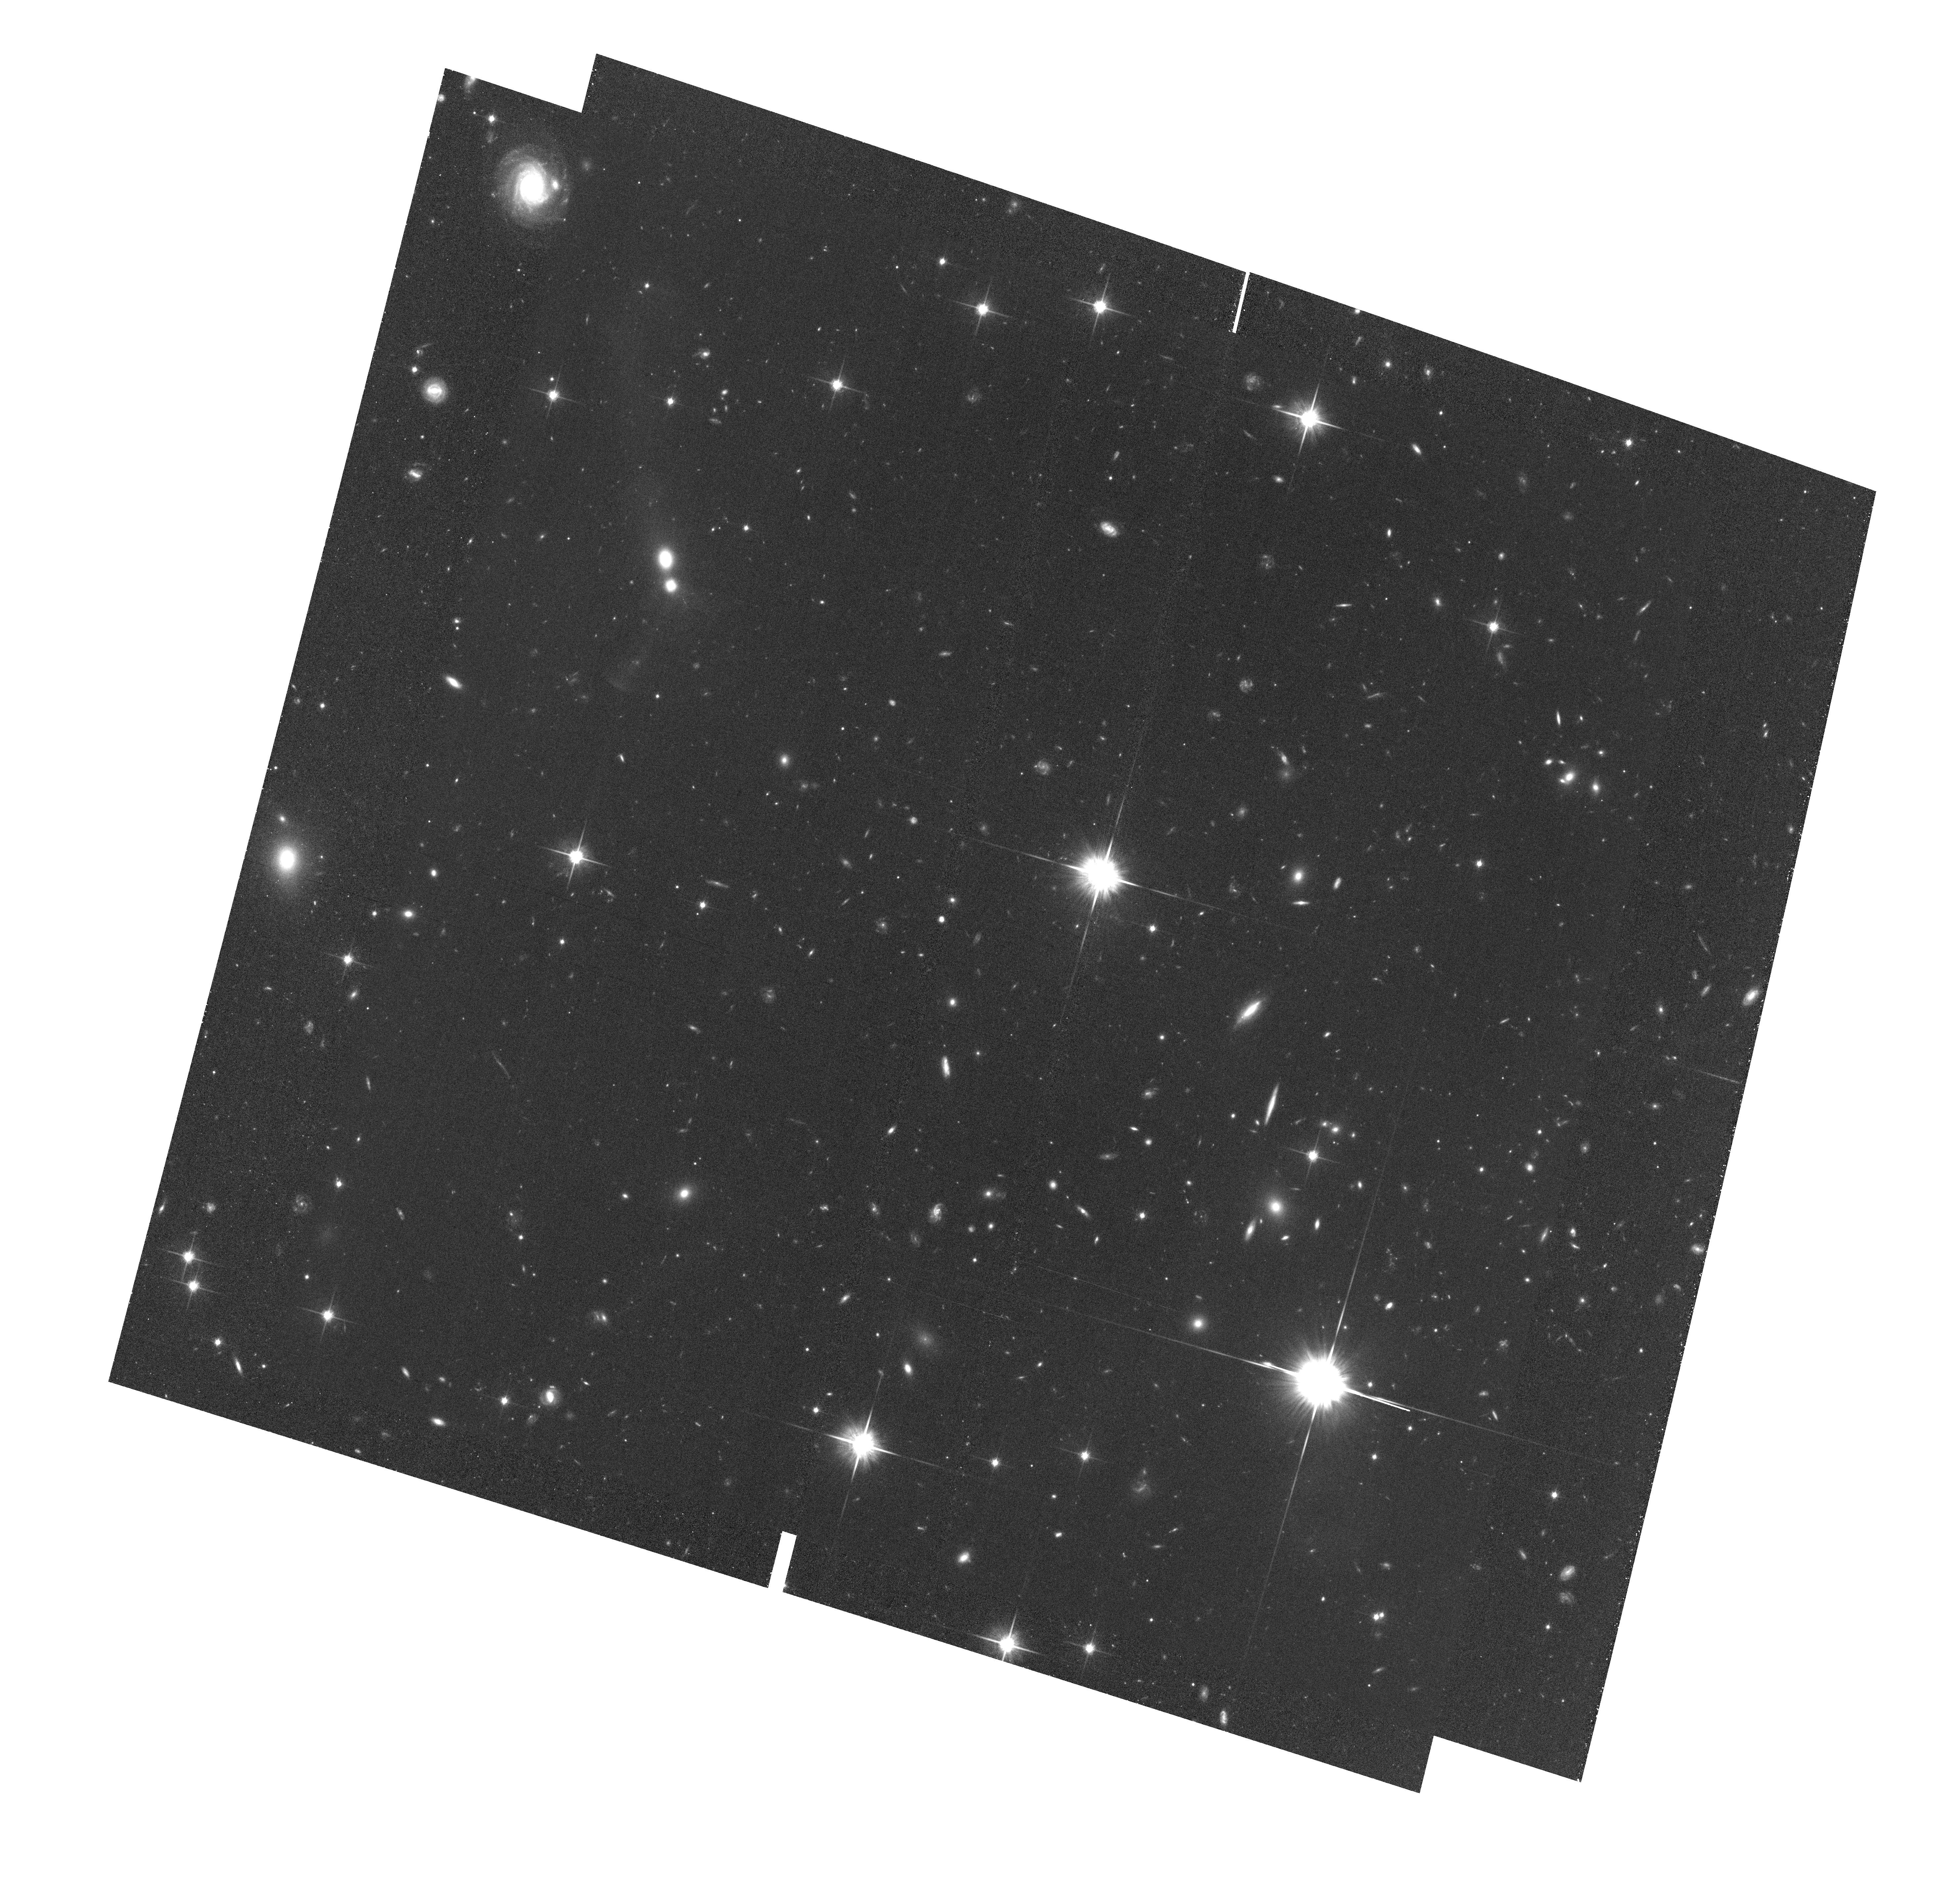
Target: UGC-1259-IR
Instrument: ACS/WFC
Filter: F814W
Exposure: 1.4 h
Observation ID: hst_13370_01_acs_wfc_f814w_jc8q01

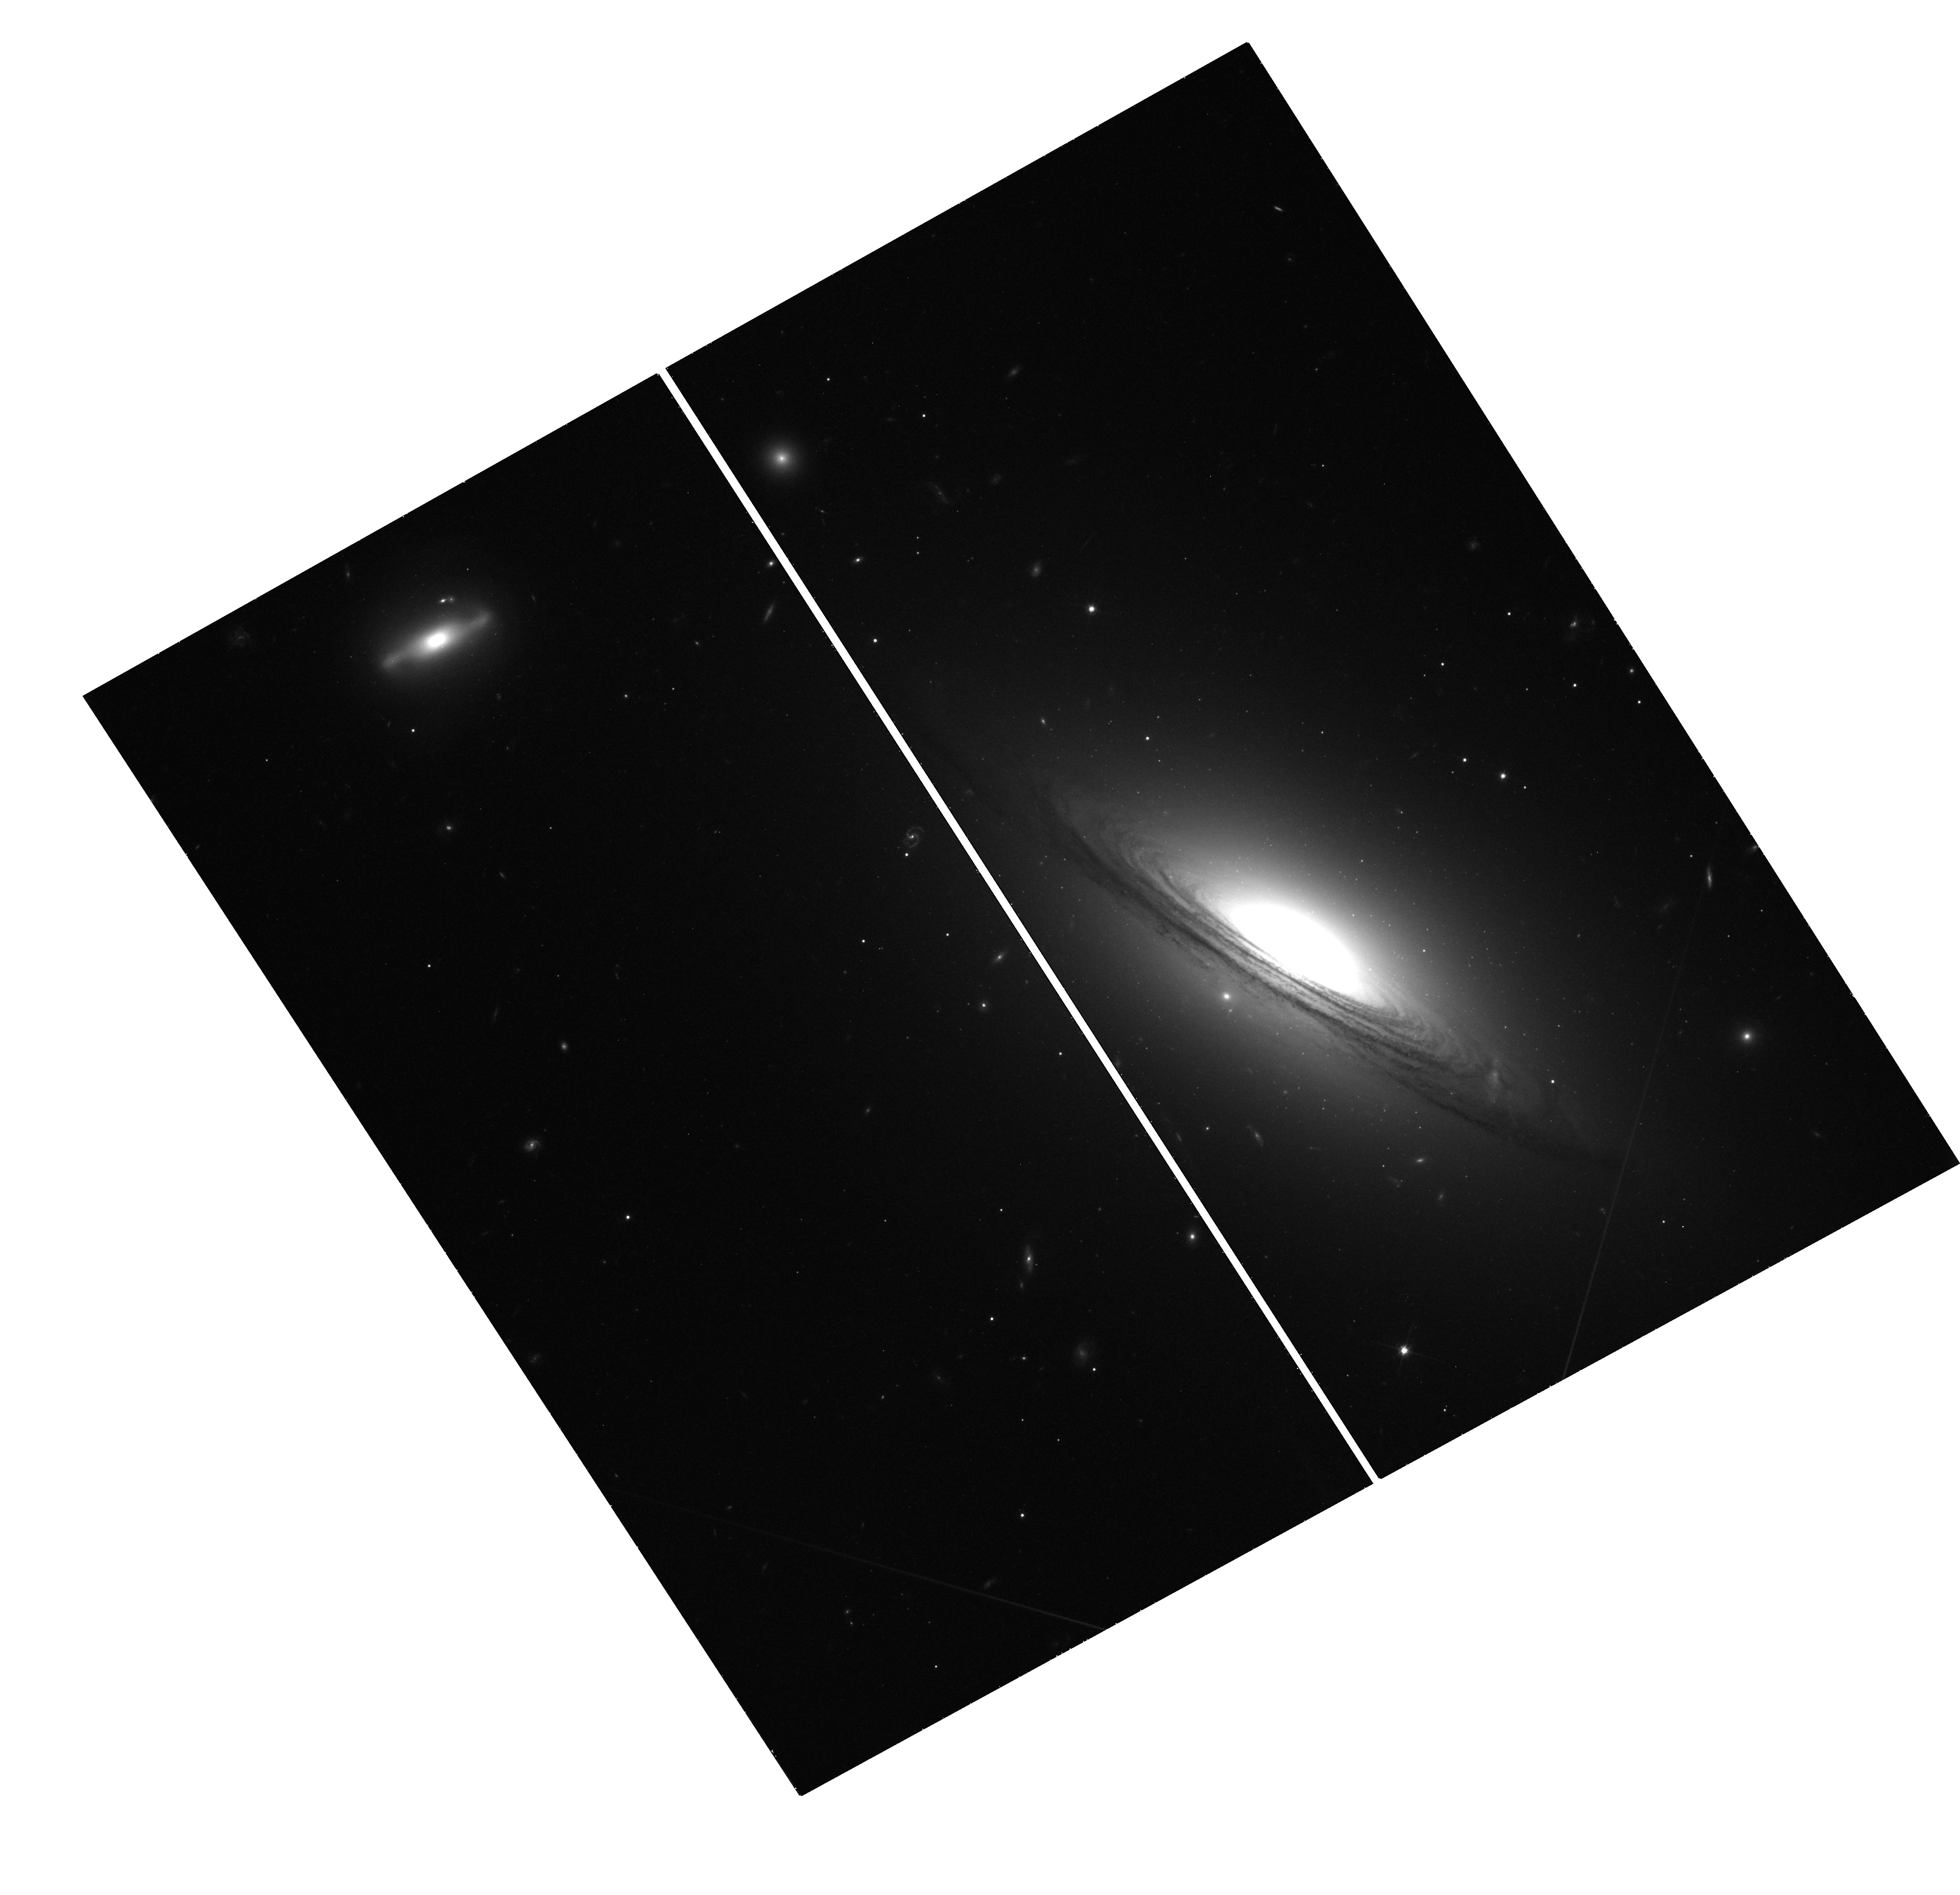
Target: UGC-1259-UVIS
Instrument: WFC3/UVIS
Filter: F814W
Exposure: 46 min
Observation ID: hst_13370_01_wfc3_uvis_f814w_ic8q01

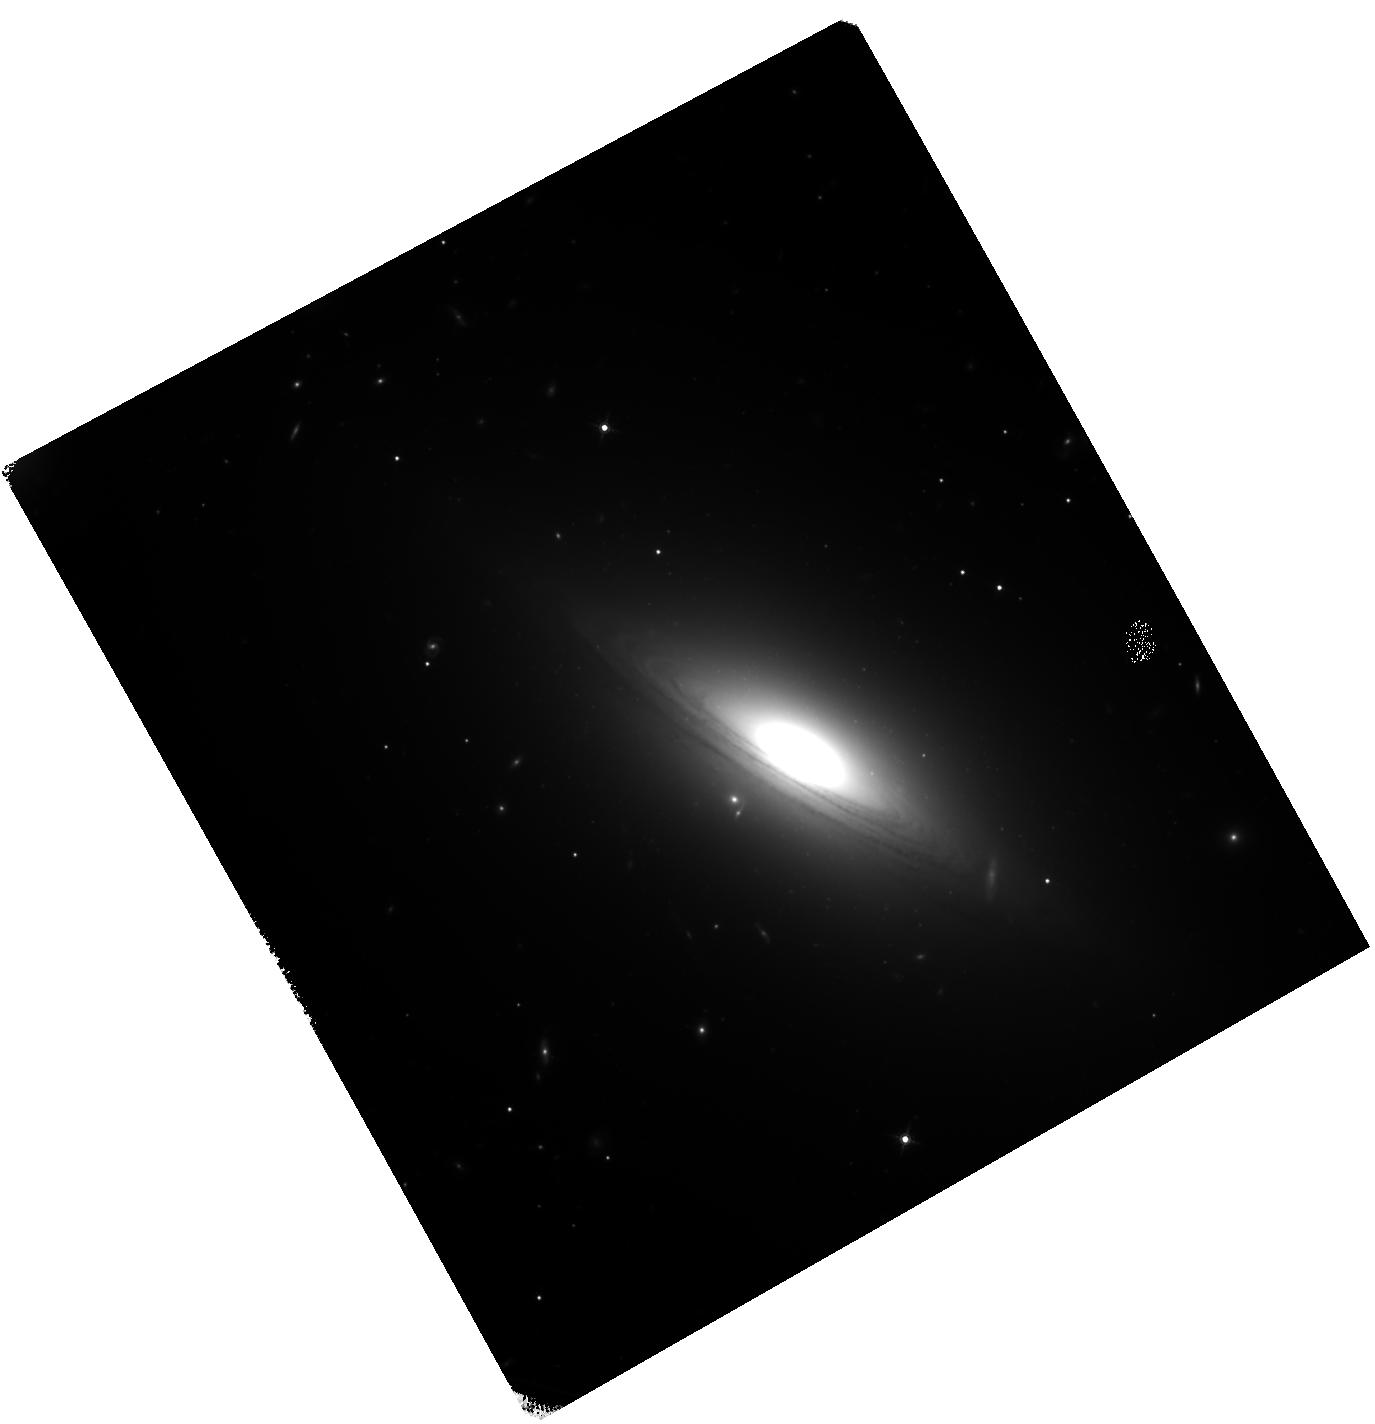
Target: UGC-1259-IR
Instrument: WFC3/IR
Filter: F160W
Exposure: 1.6 h
Observation ID: hst_13370_01_wfc3_ir_f160w_ic8q01

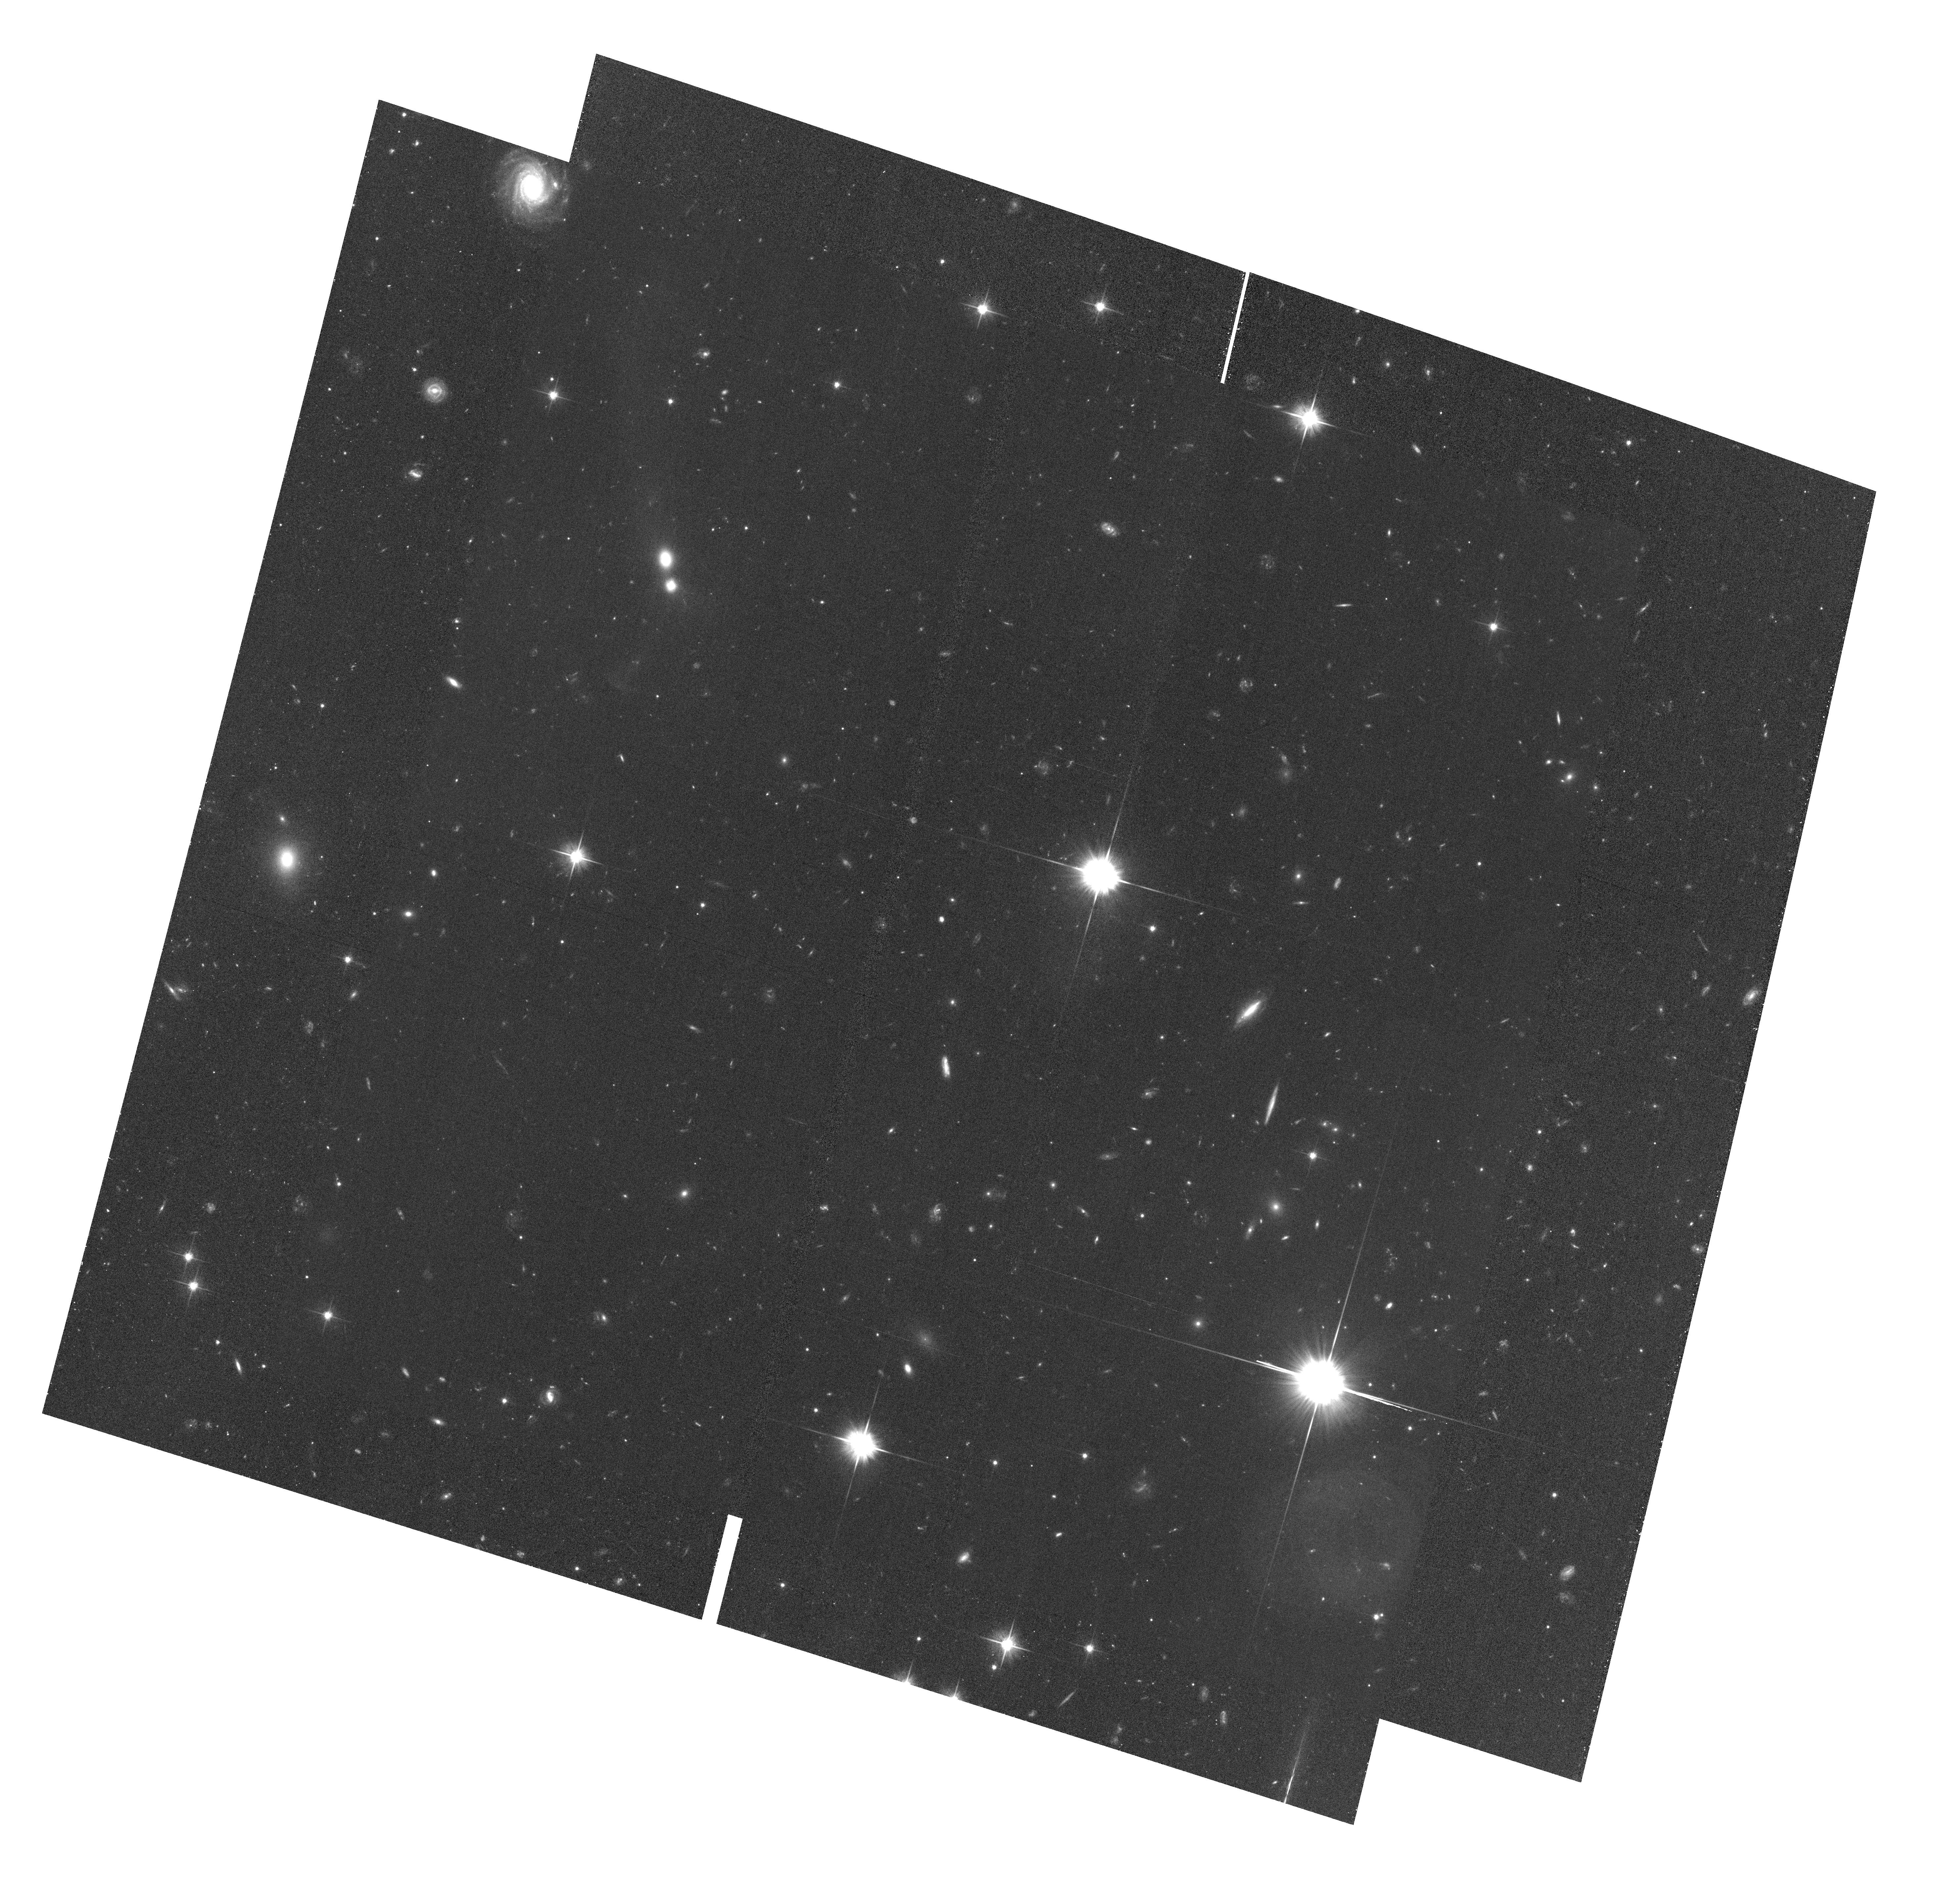
Target: UGC-1259-IR
Instrument: ACS/WFC
Filter: F606W
Exposure: 1.1 h
Observation ID: hst_13370_01_acs_wfc_f606w_jc8q01

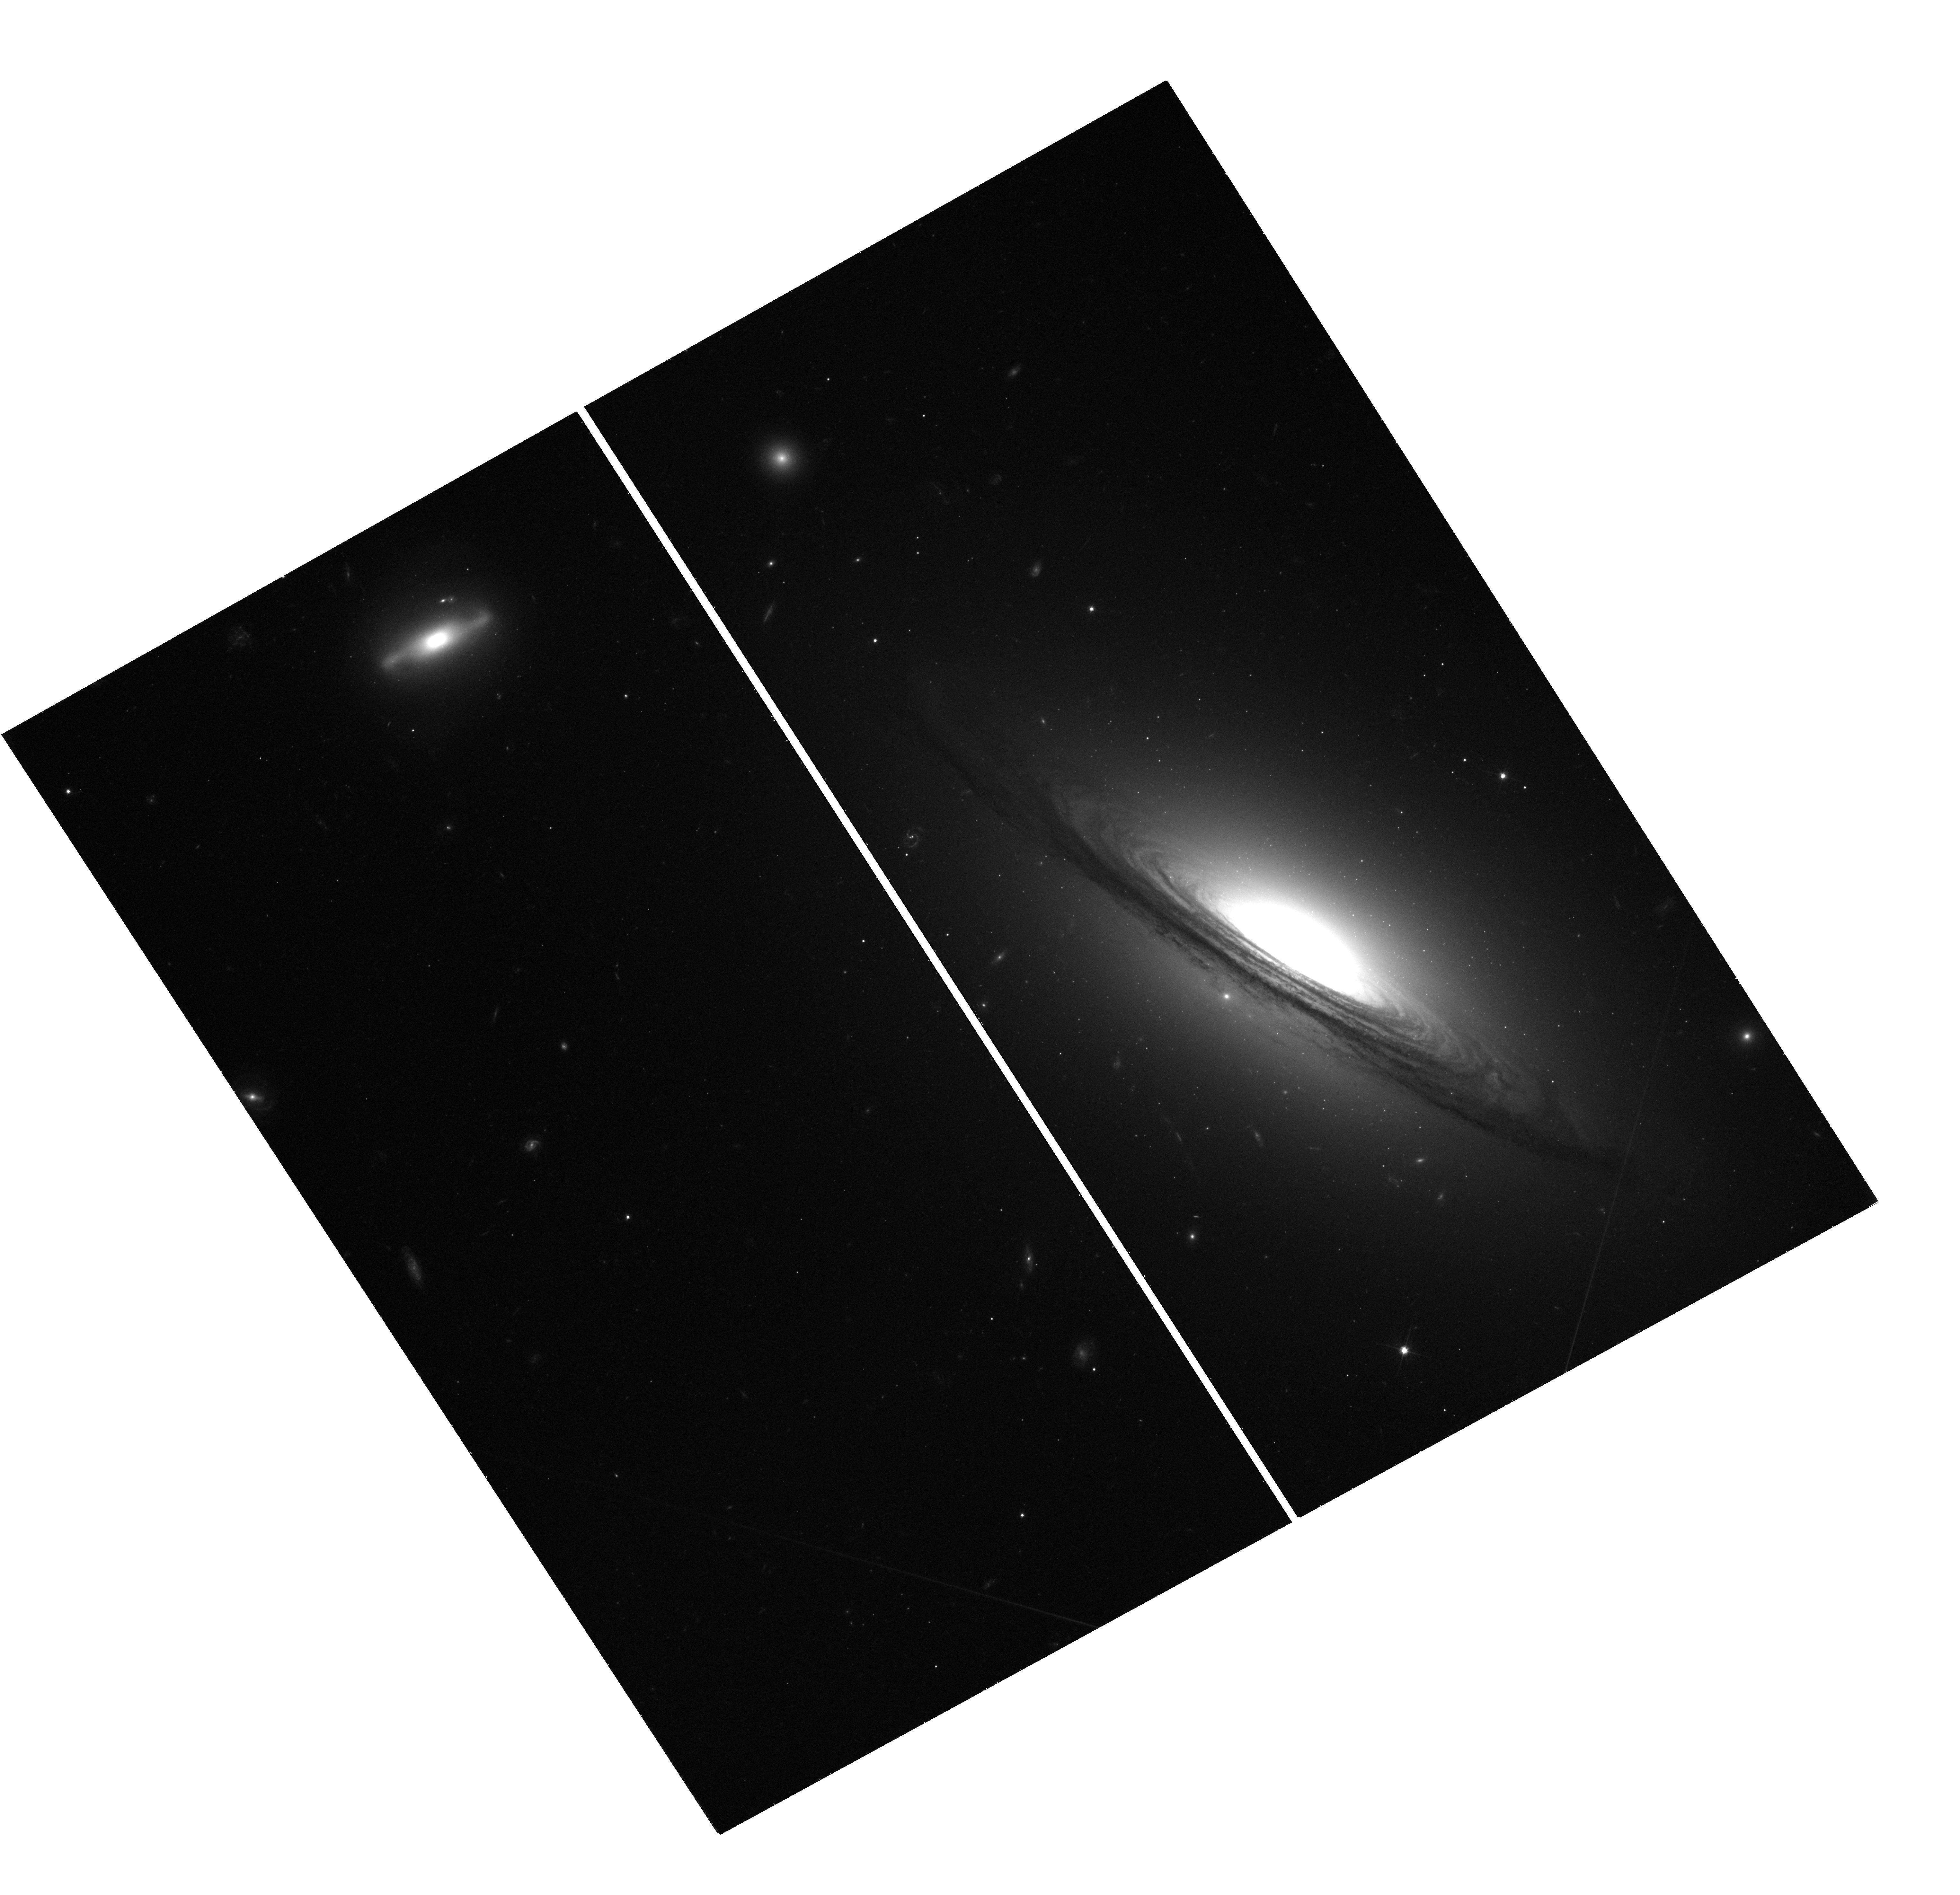
Target: UGC-1259-UVIS
Instrument: WFC3/UVIS
Filter: F606W
Exposure: 44 min
Observation ID: hst_13370_01_wfc3_uvis_f606w_ic8q01

The Formation History of UGC 12591 - the Most Massive Known Field S0 Galaxy (PI: Georgiev, Iskren Y.)

We propose to determine the formation history of UGC12591 - the most massive known field S0 galaxy in the nearby Universe (D ~ 98Mpc). Its maximum rotational velocity of 483 km/s yields a dynamical mass within 50 kpc of 2x10^12 solar masses. Given its field location, this poses the question of how such a massive bulge can grow in isolation? To trace the UGC12591 star formation and assembly history we will use the properties of its globular clusters (GCs) and massive compact stellar systems which are expected in huge numbers given its mass. In particular, GCs are well known to be among the best indicators of major (merger) galaxy formation episodes, capturing the physical conditions at the time of their formation. With the wide spectral coverage of the proposed obesrvations, we will 1) search for multiple/intermediate-age GC populations and 2) measure whether the specific frequency of the metal-rich GCs relative to the bulge luminosity is enhanced. If any of these points are confirmed, this would strongly favor a merger-driven (gas-rich) as opposed to "passive" bulge growth (secular evolution). The only possible way to derive robust photometric GC ages and metallicities at the distance of UGC12591 in a reasonable amount of time is by employing the efficiency of HST/WFC3 and the age-metallicity sensitive V, I, H filter combination (F606W, F814W, F160W). In four orbits we will observe the brighter half of the GC population of UGC12591, which will enable us to derive GC population peak age and metallicity (+/- 20%). The results from this proposal will offer an important leap forward in our understanding of the assembly history of extremely massive isolated S0 galaxies.